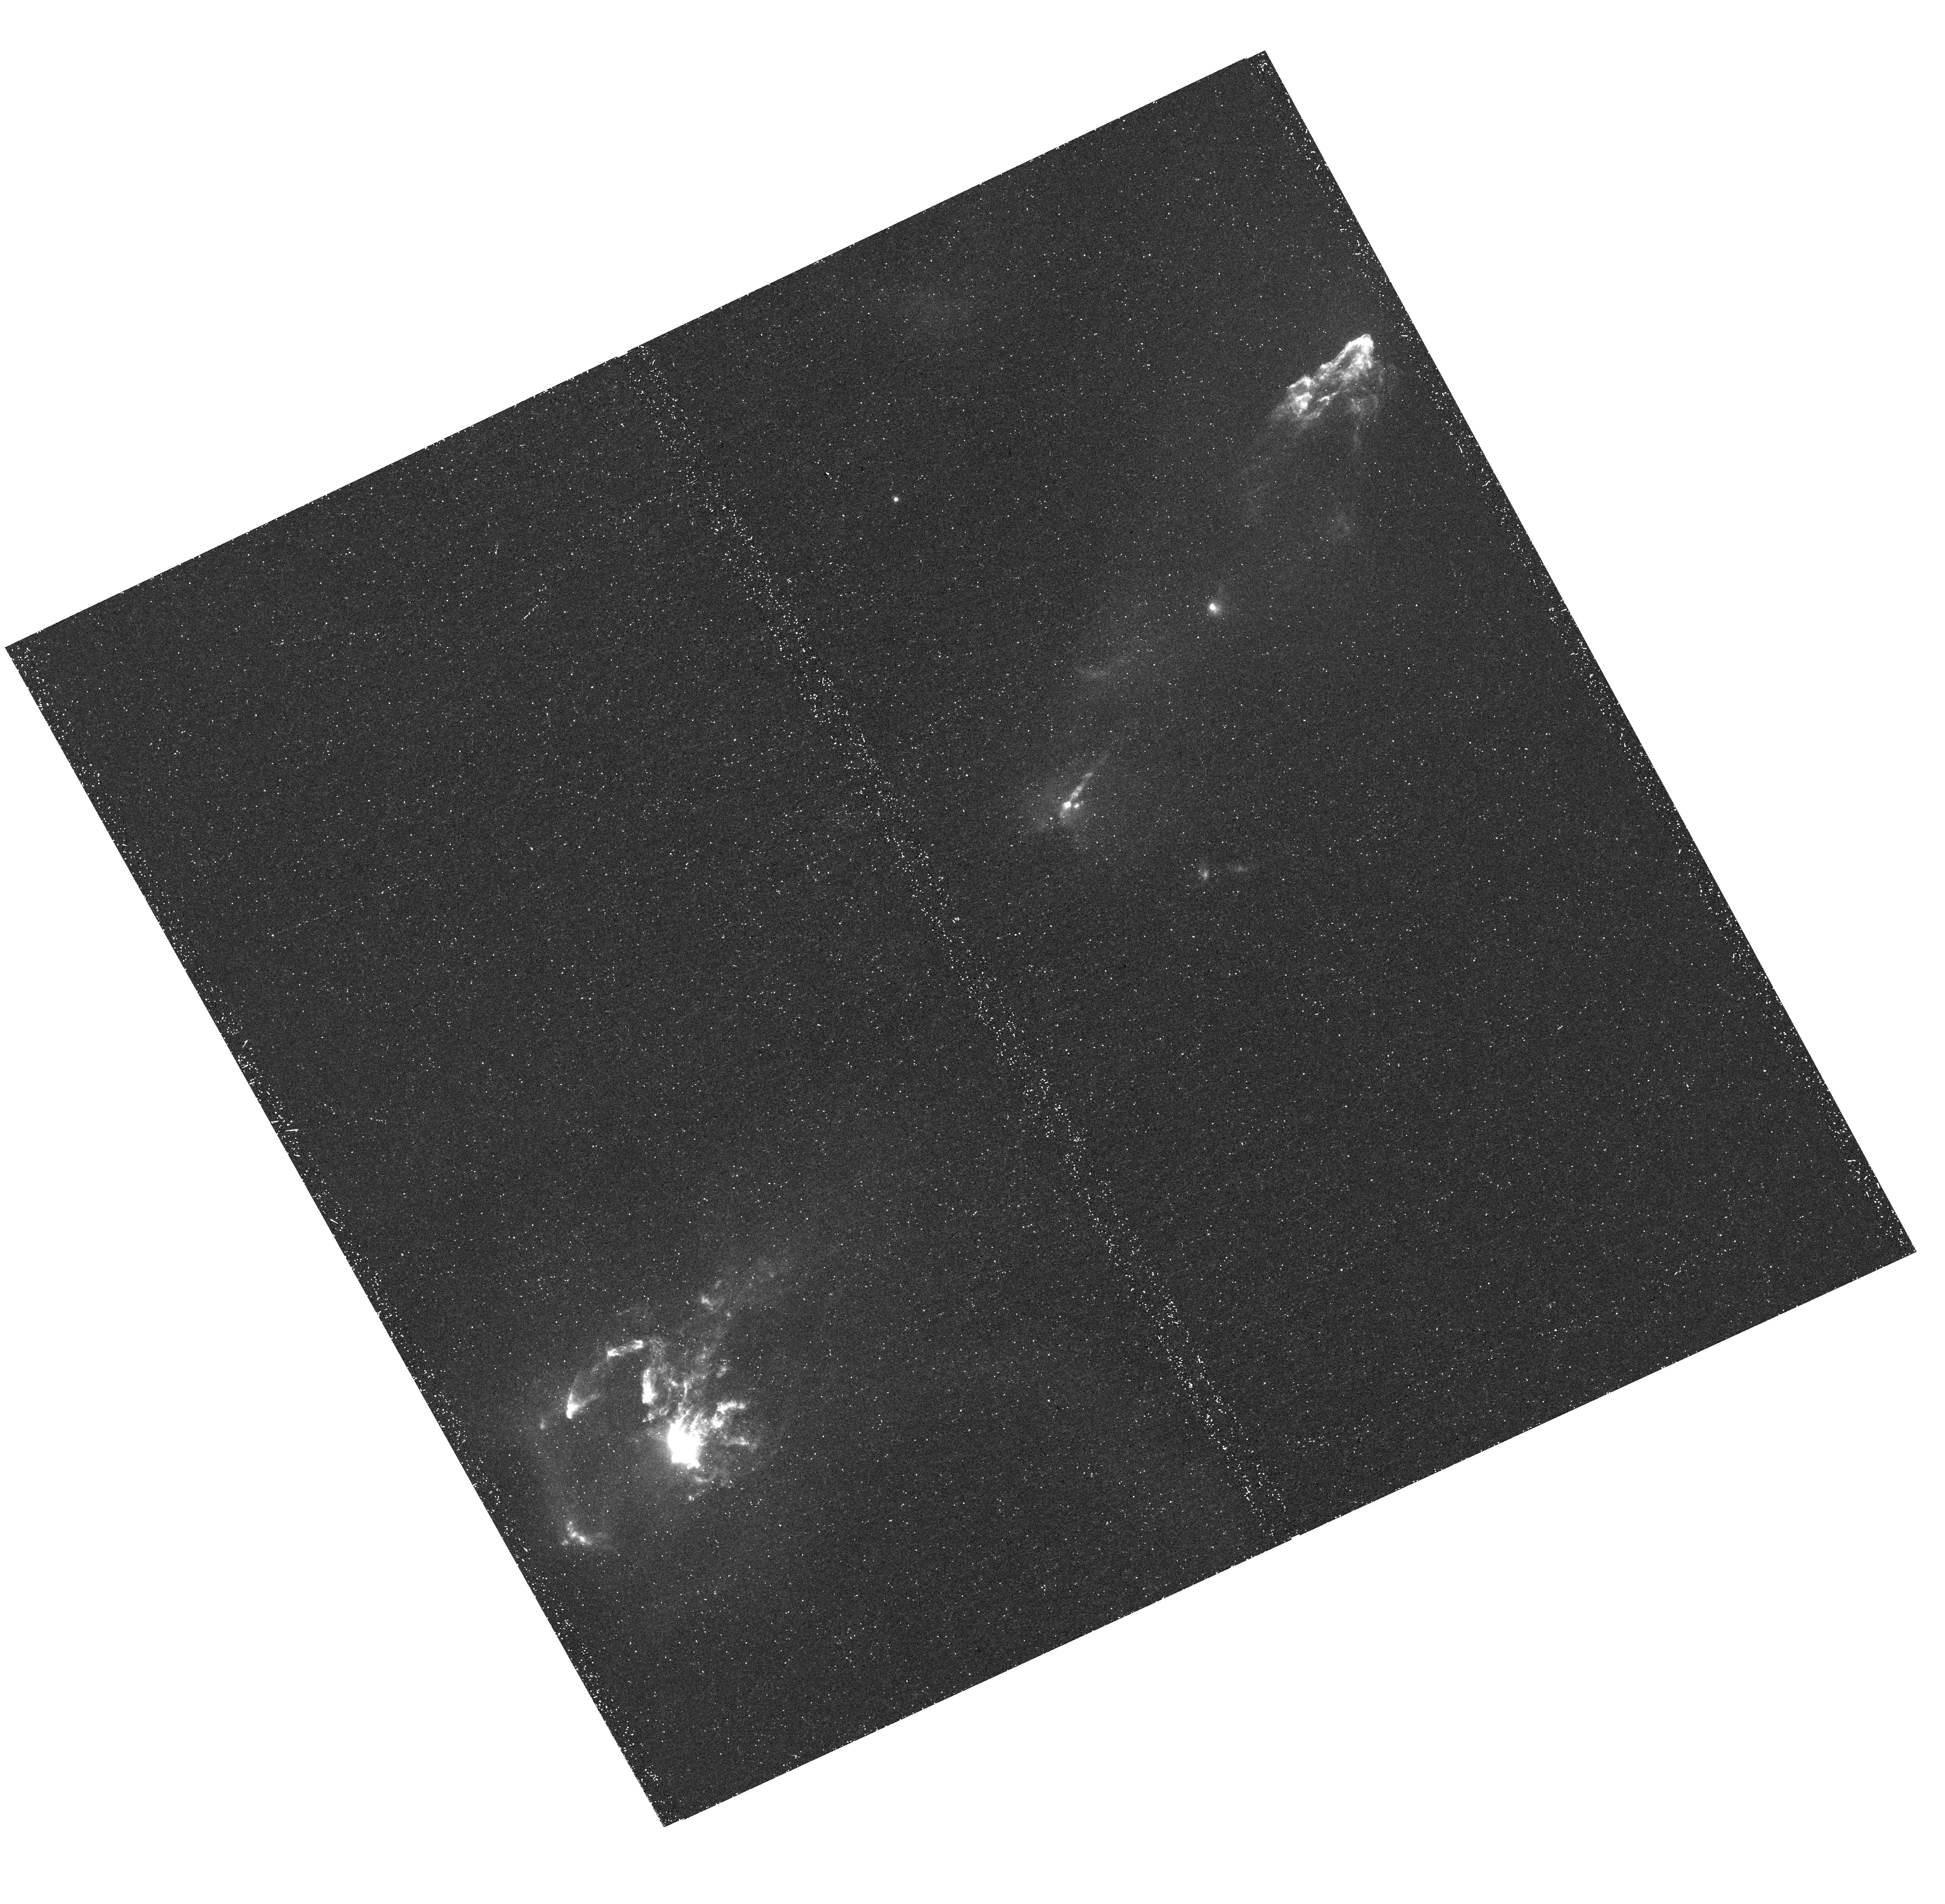
Target: HH1-2. Instrument: WFC3/UVIS. Filter: F631N. Exposure: 47 min. Observation ID: hst_13484_01_wfc3_uvis_f631n_ic9c01

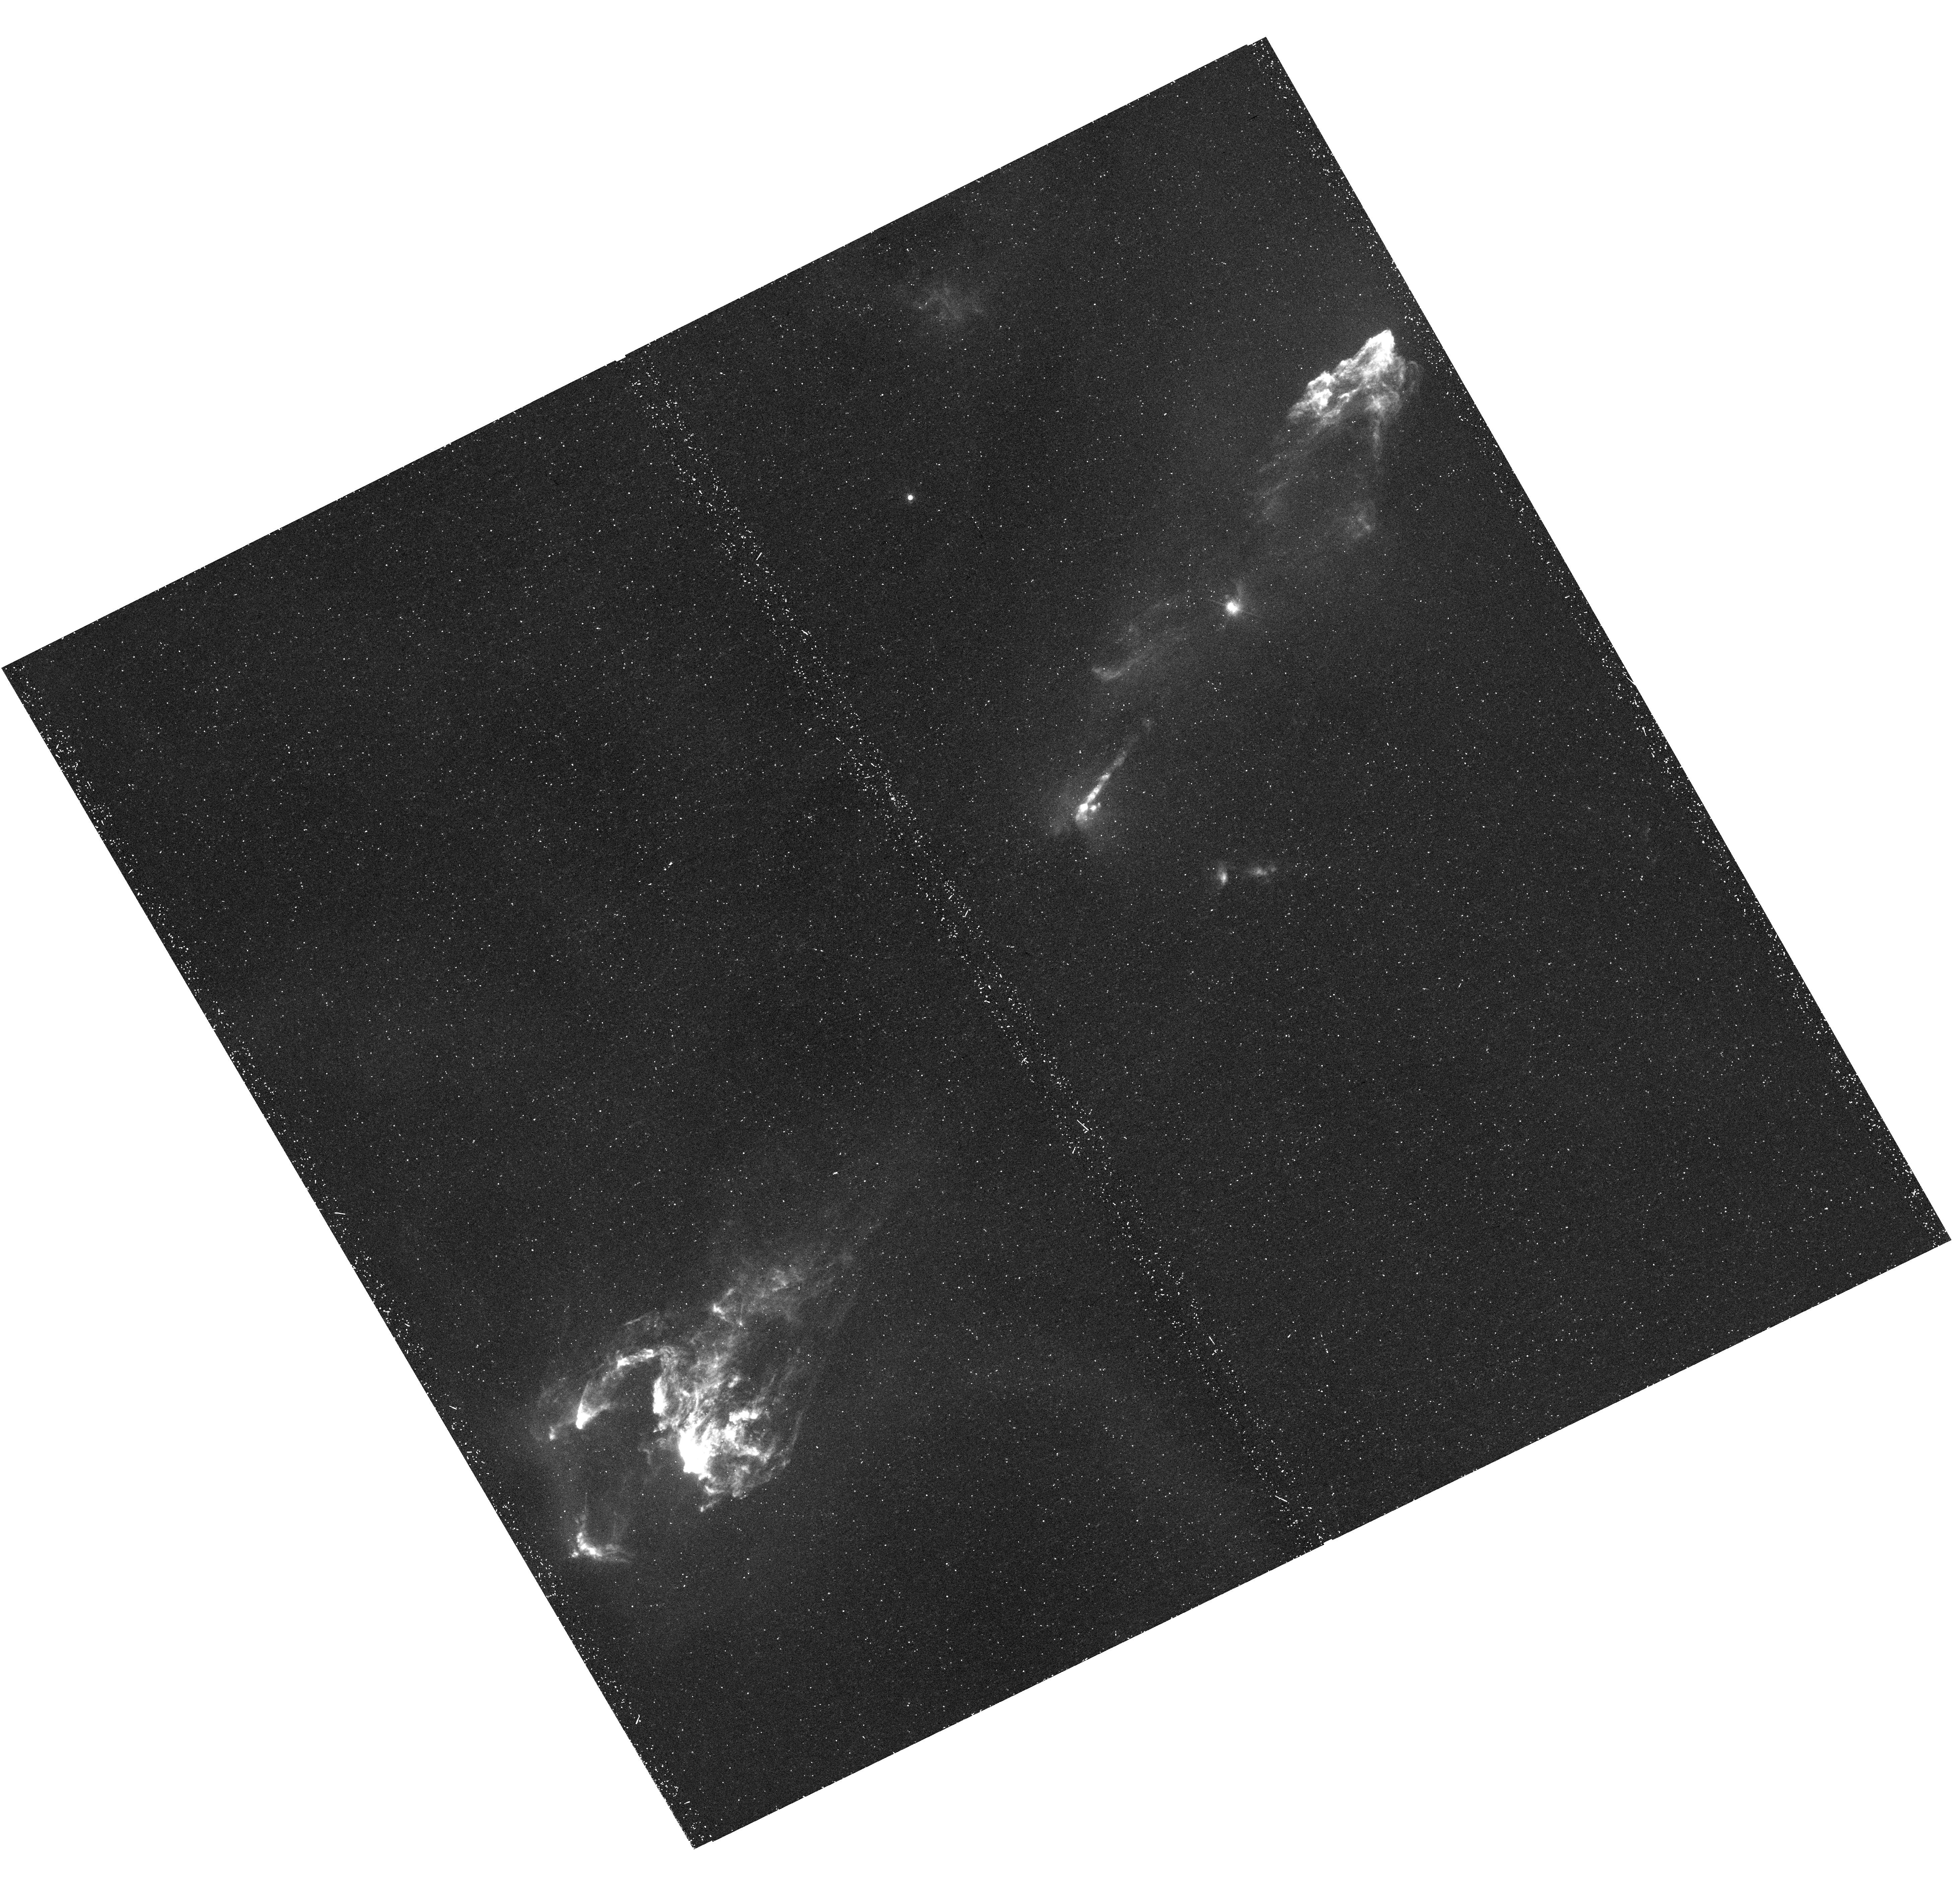
Target: HH1-2. Instrument: WFC3/UVIS. Filter: F673N. Exposure: 47 min. Observation ID: hst_13484_03_wfc3_uvis_f673n_ic9c03

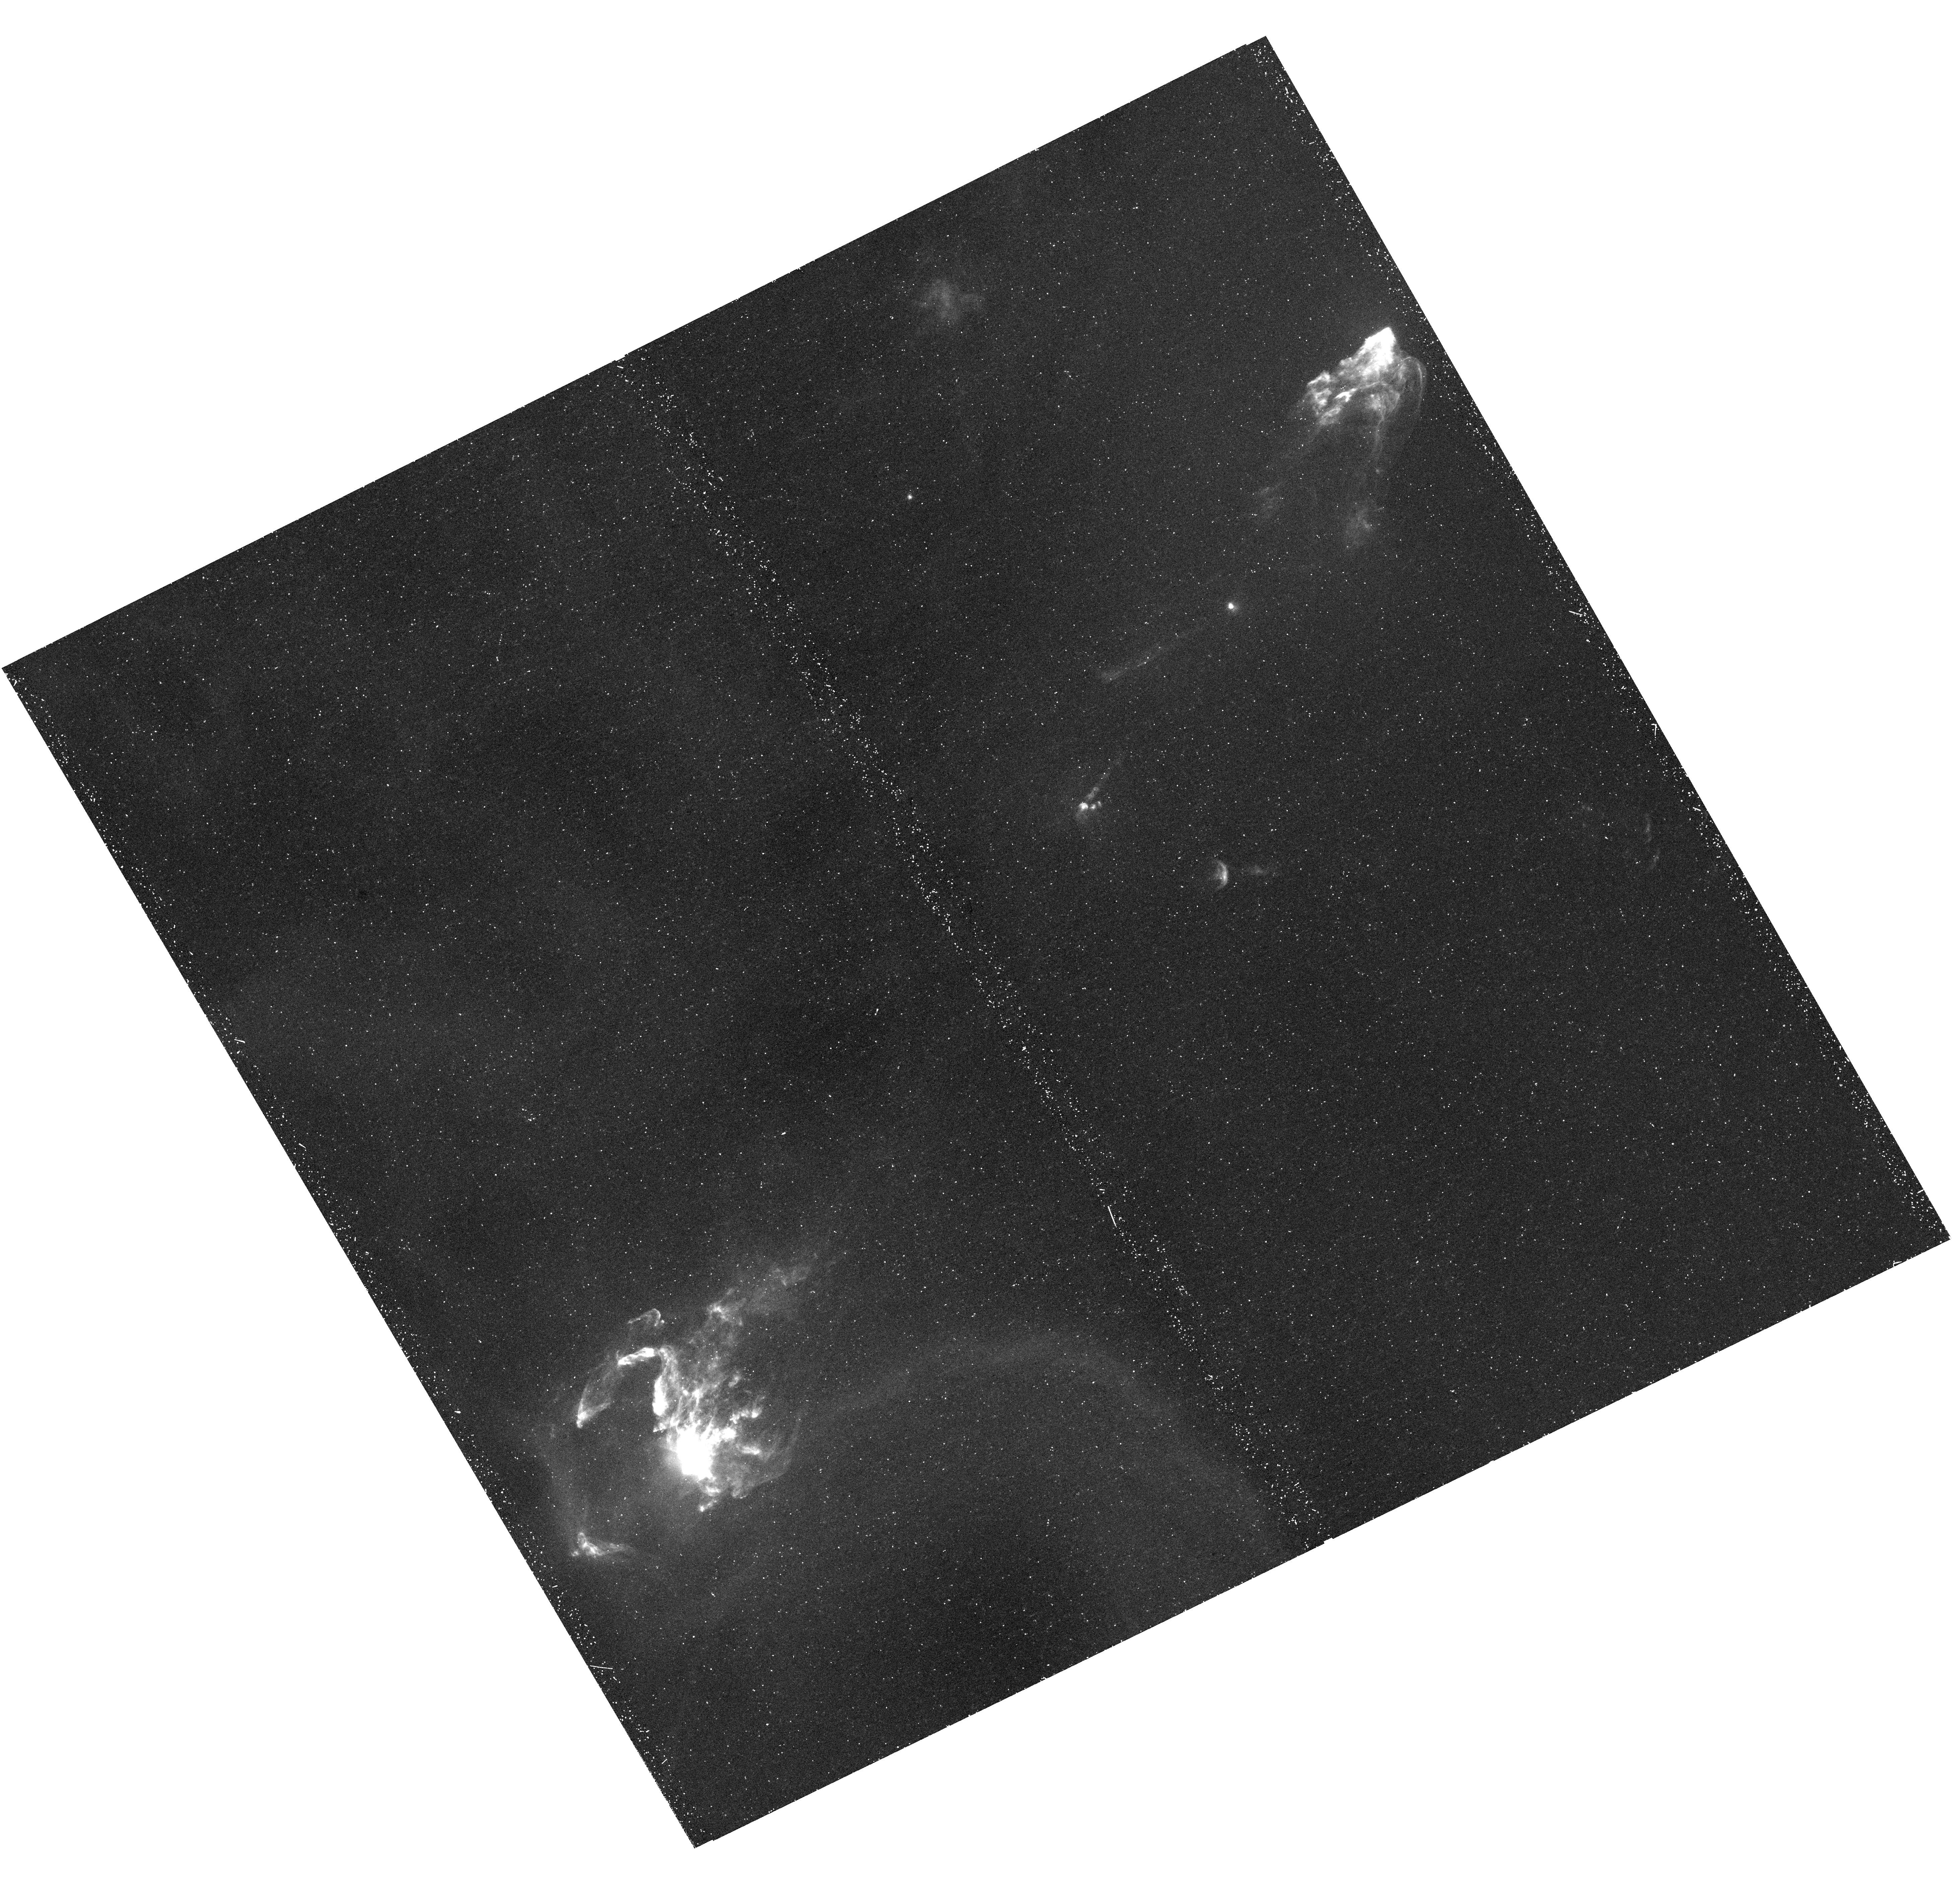
Target: HH1-2. Instrument: WFC3/UVIS. Filter: F656N. Exposure: 45 min. Observation ID: hst_13484_03_wfc3_uvis_f656n_ic9c03

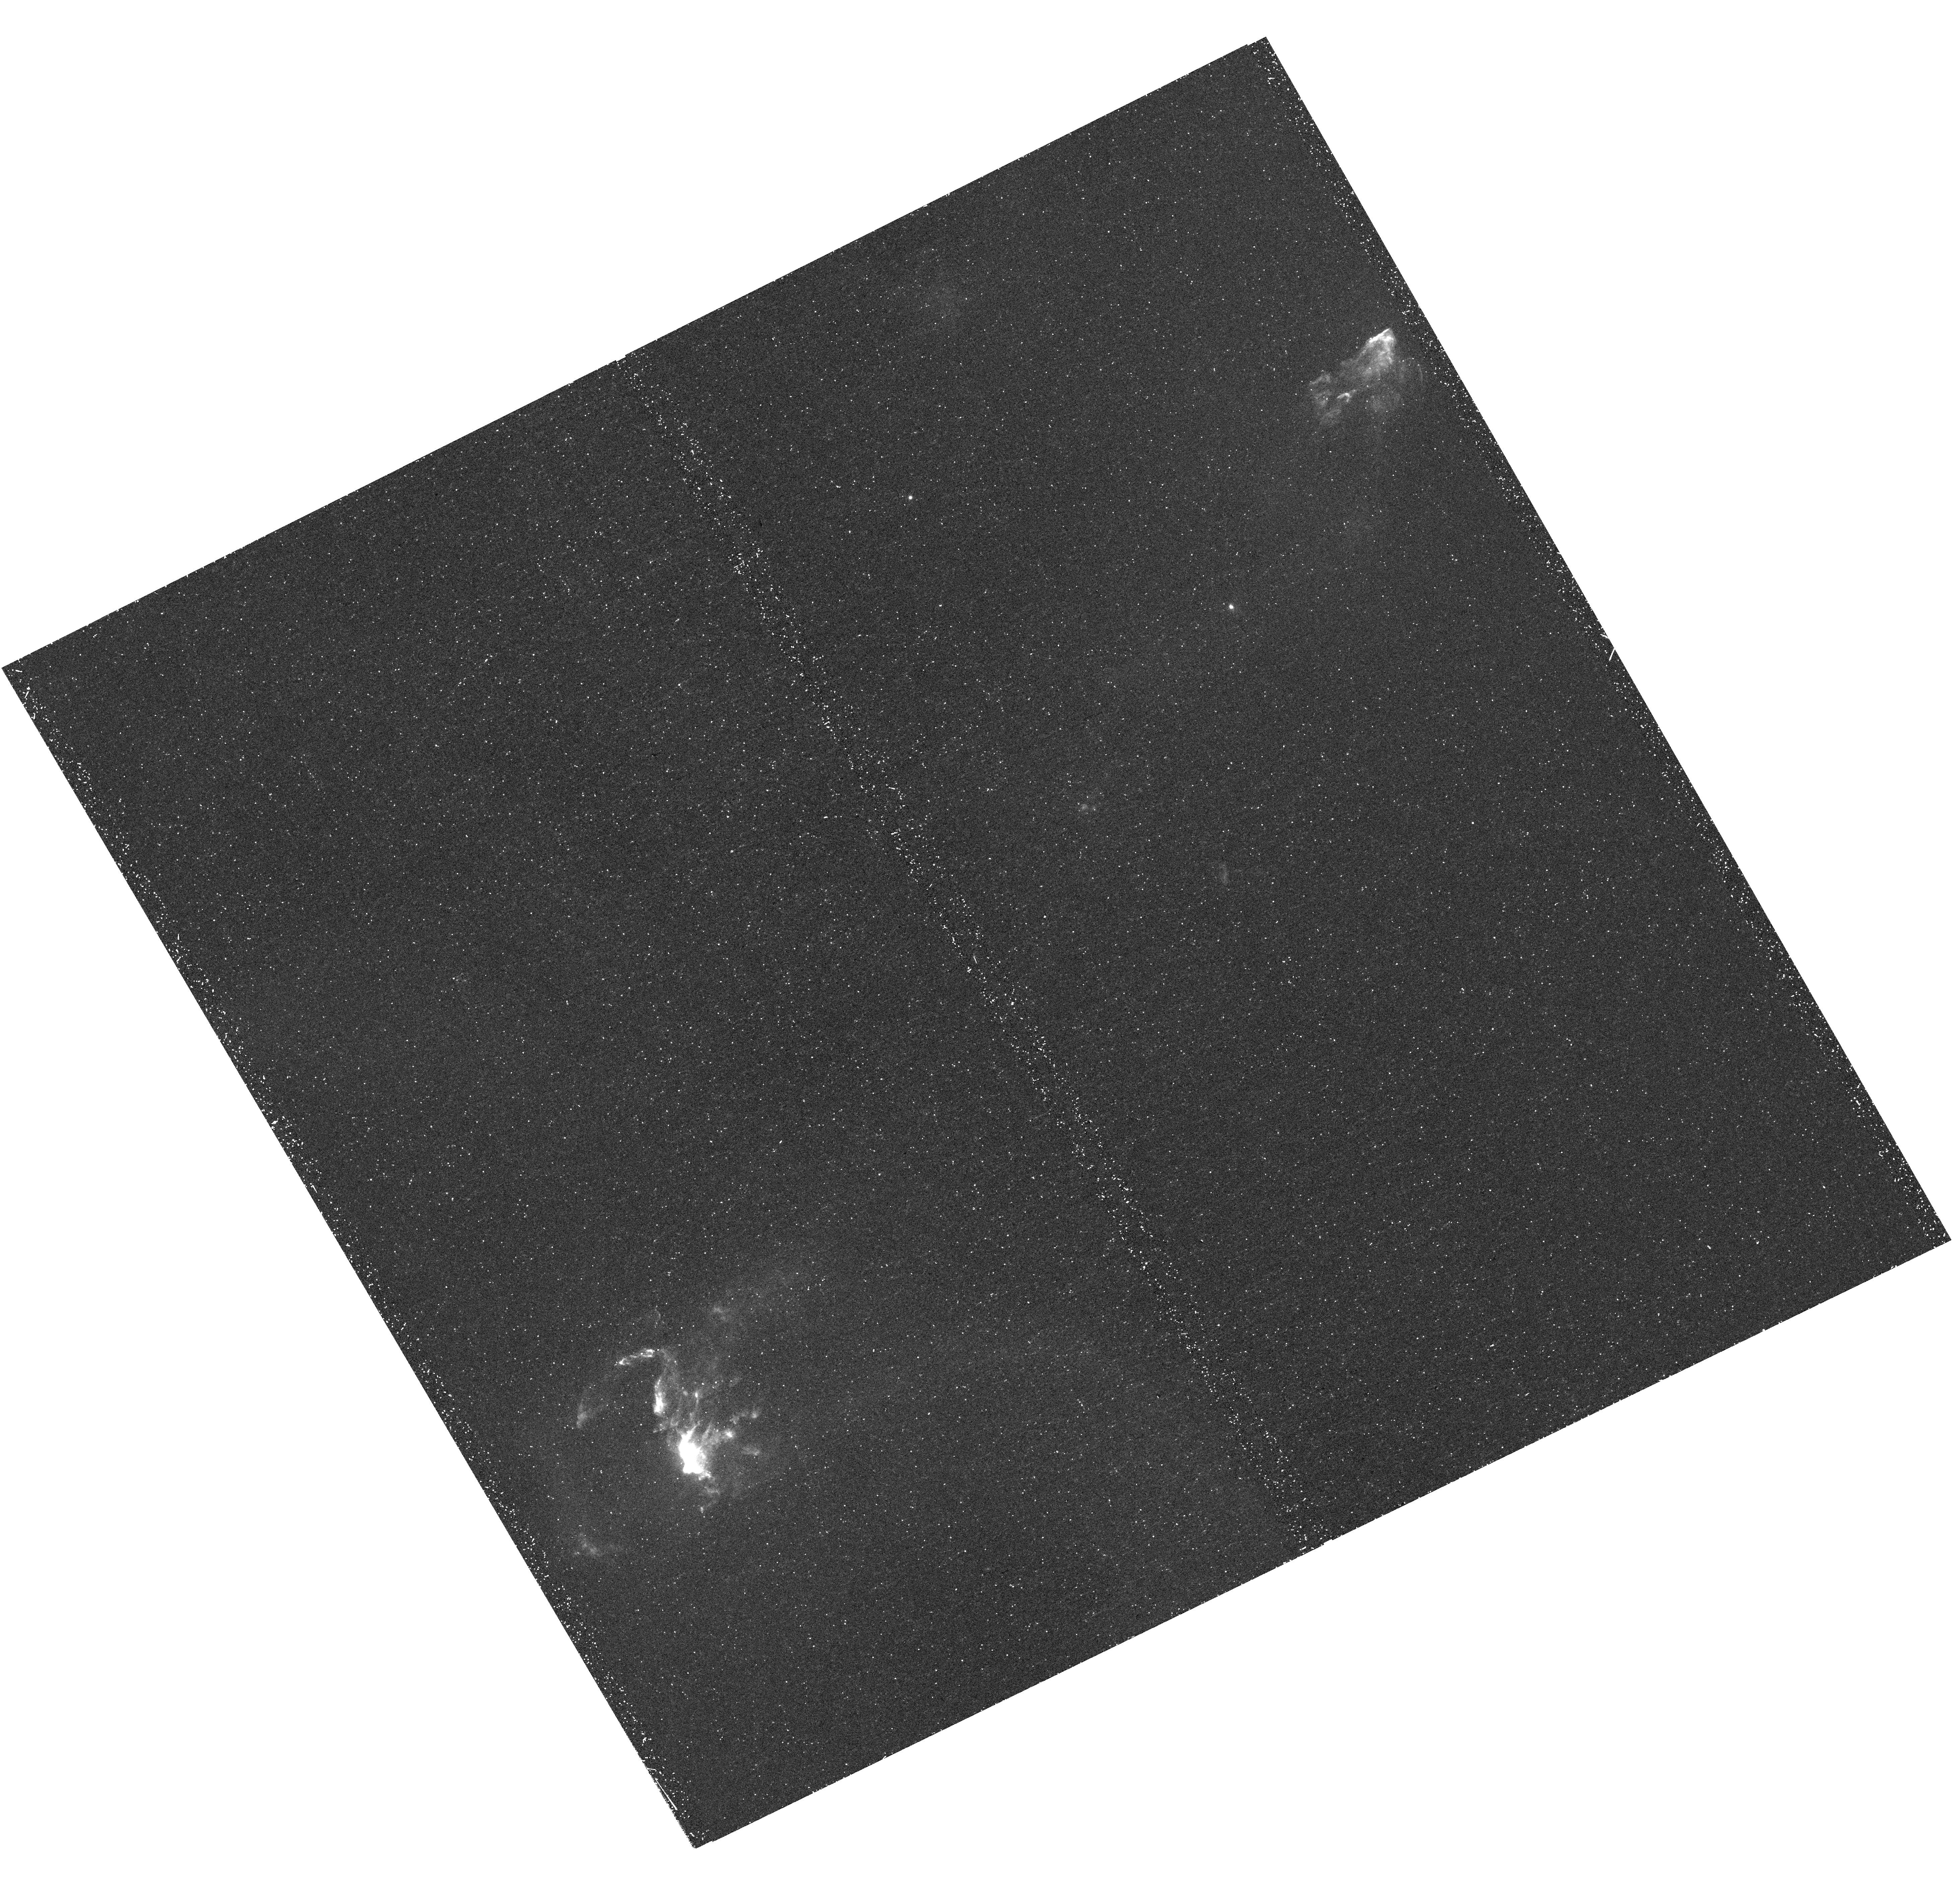
Target: HH1-2. Instrument: WFC3/UVIS. Filter: F487N. Exposure: 47 min. Observation ID: hst_13484_03_wfc3_uvis_f487n_ic9c03

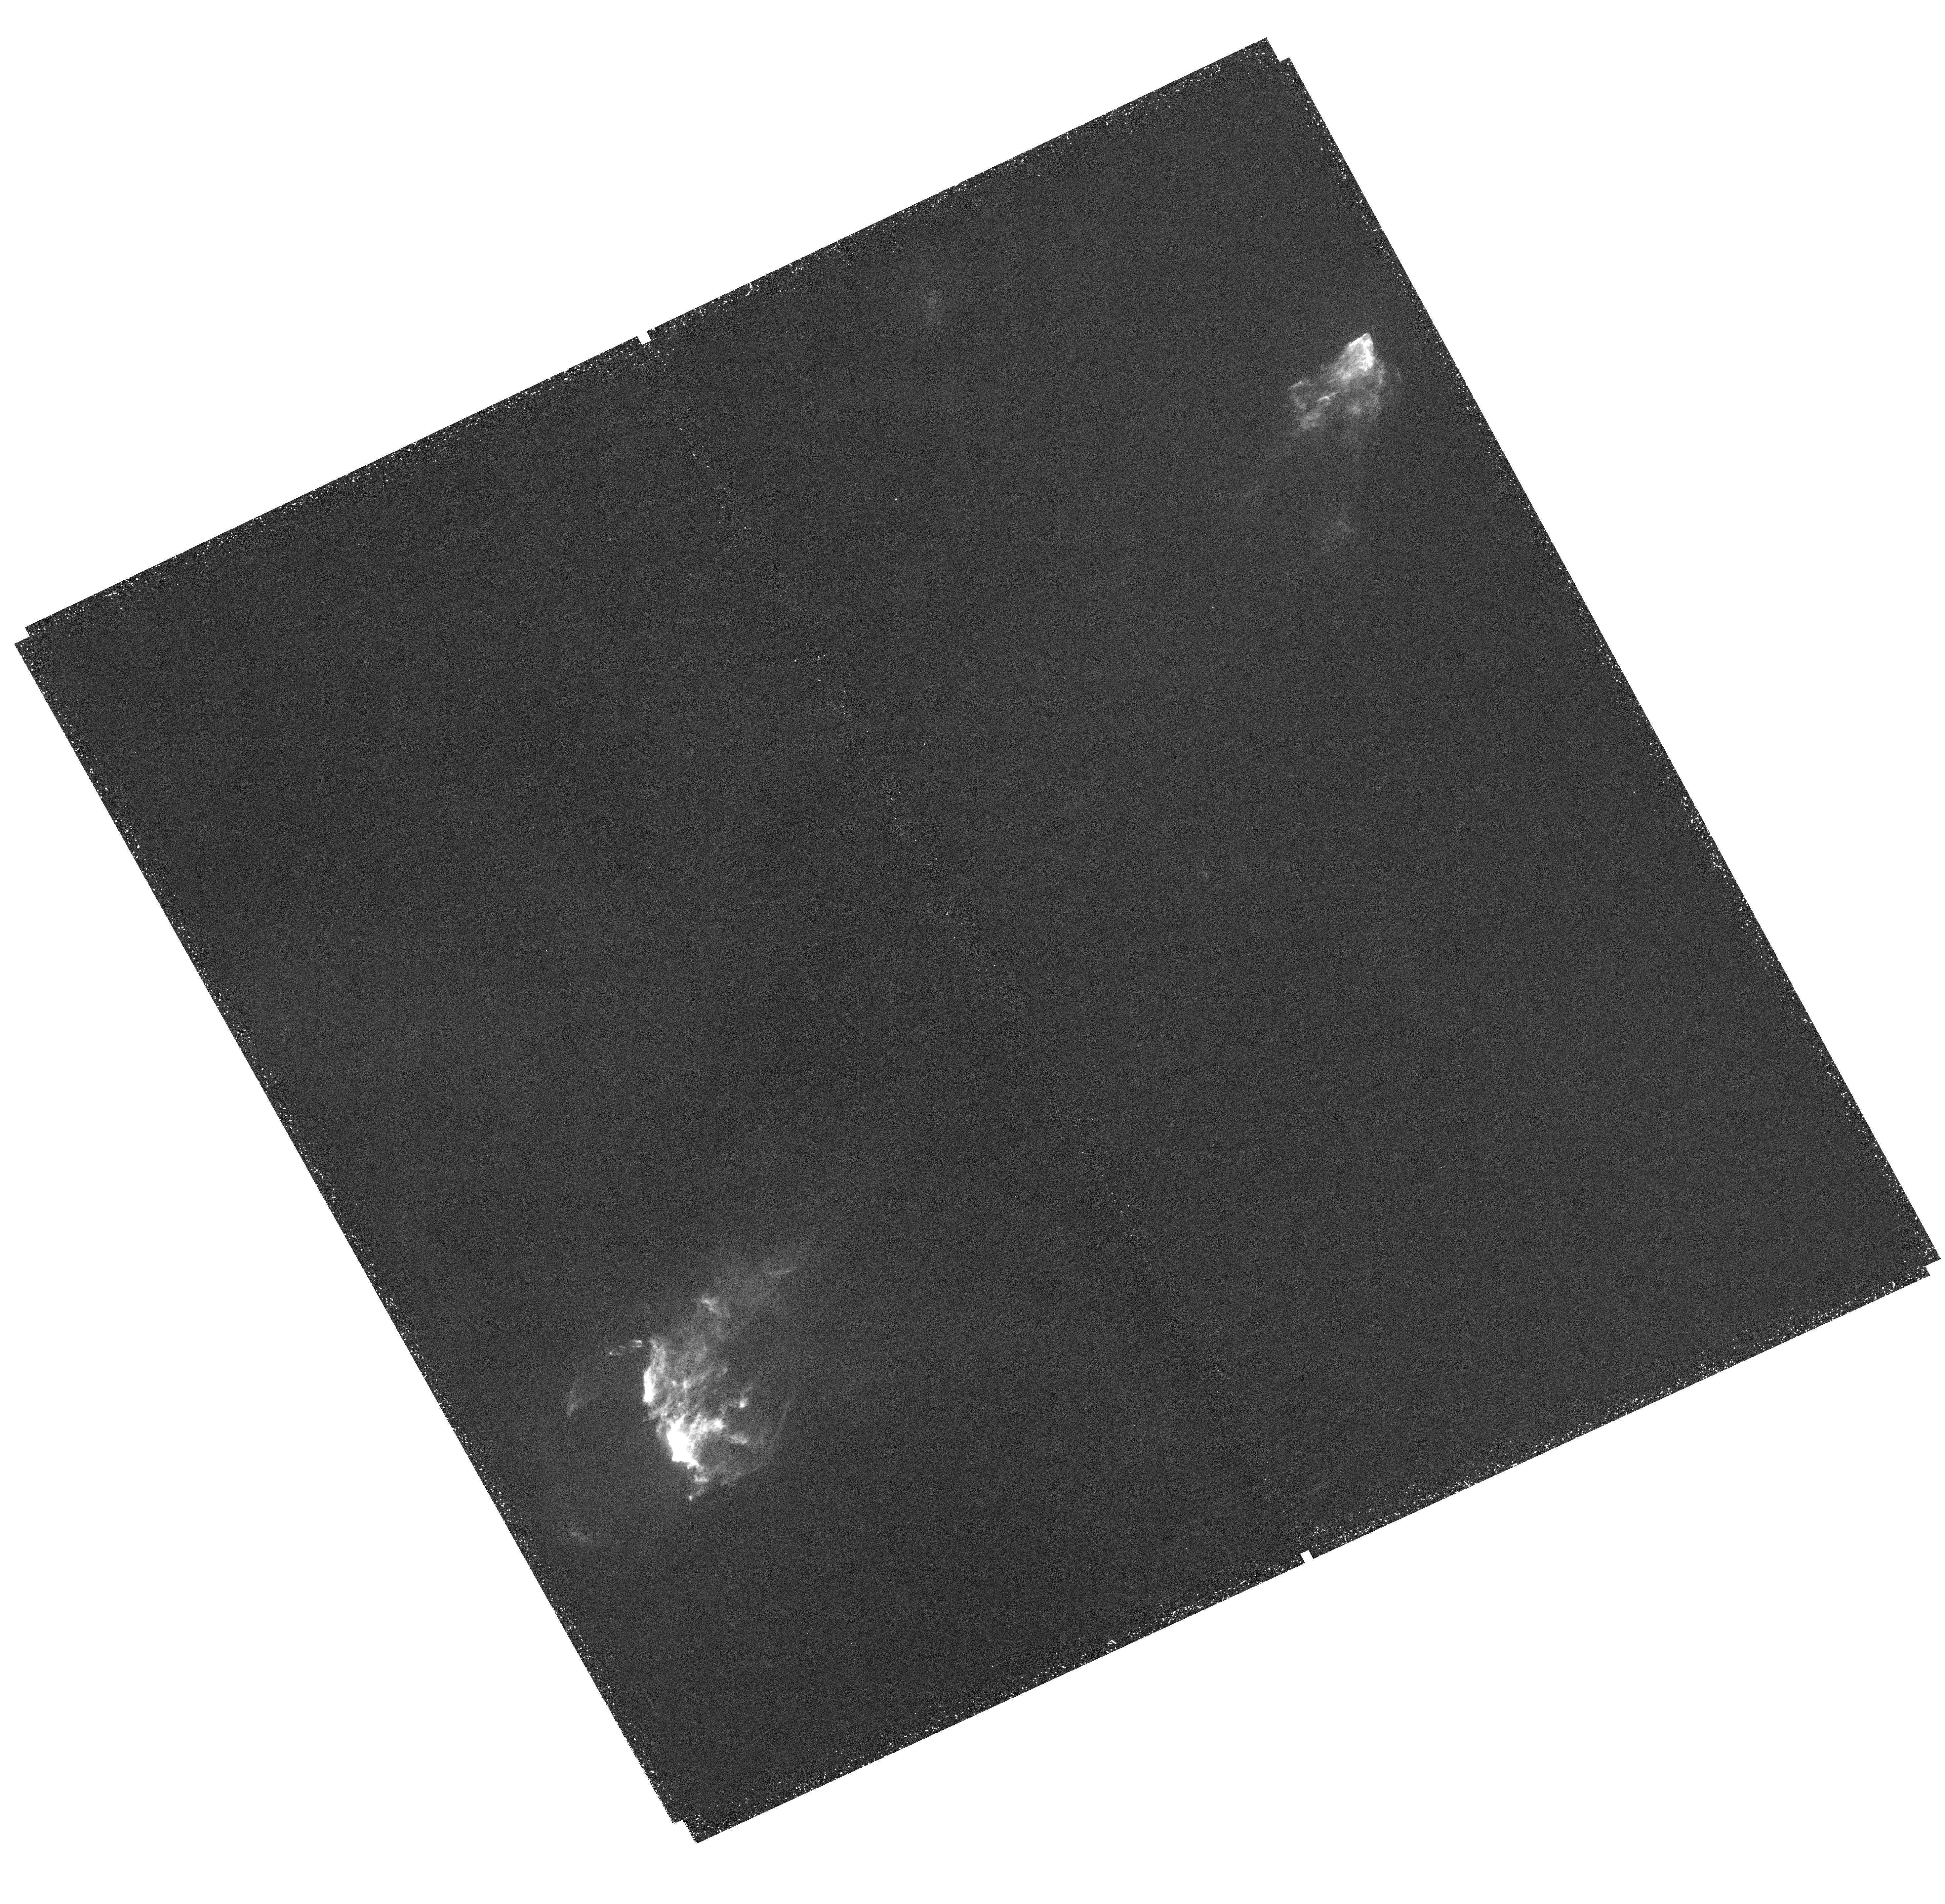
Target: HH1-2. Instrument: WFC3/UVIS. Filter: F373N. Exposure: 1.5 h. Observation ID: hst_13484_01_wfc3_uvis_f373n_ic9c01

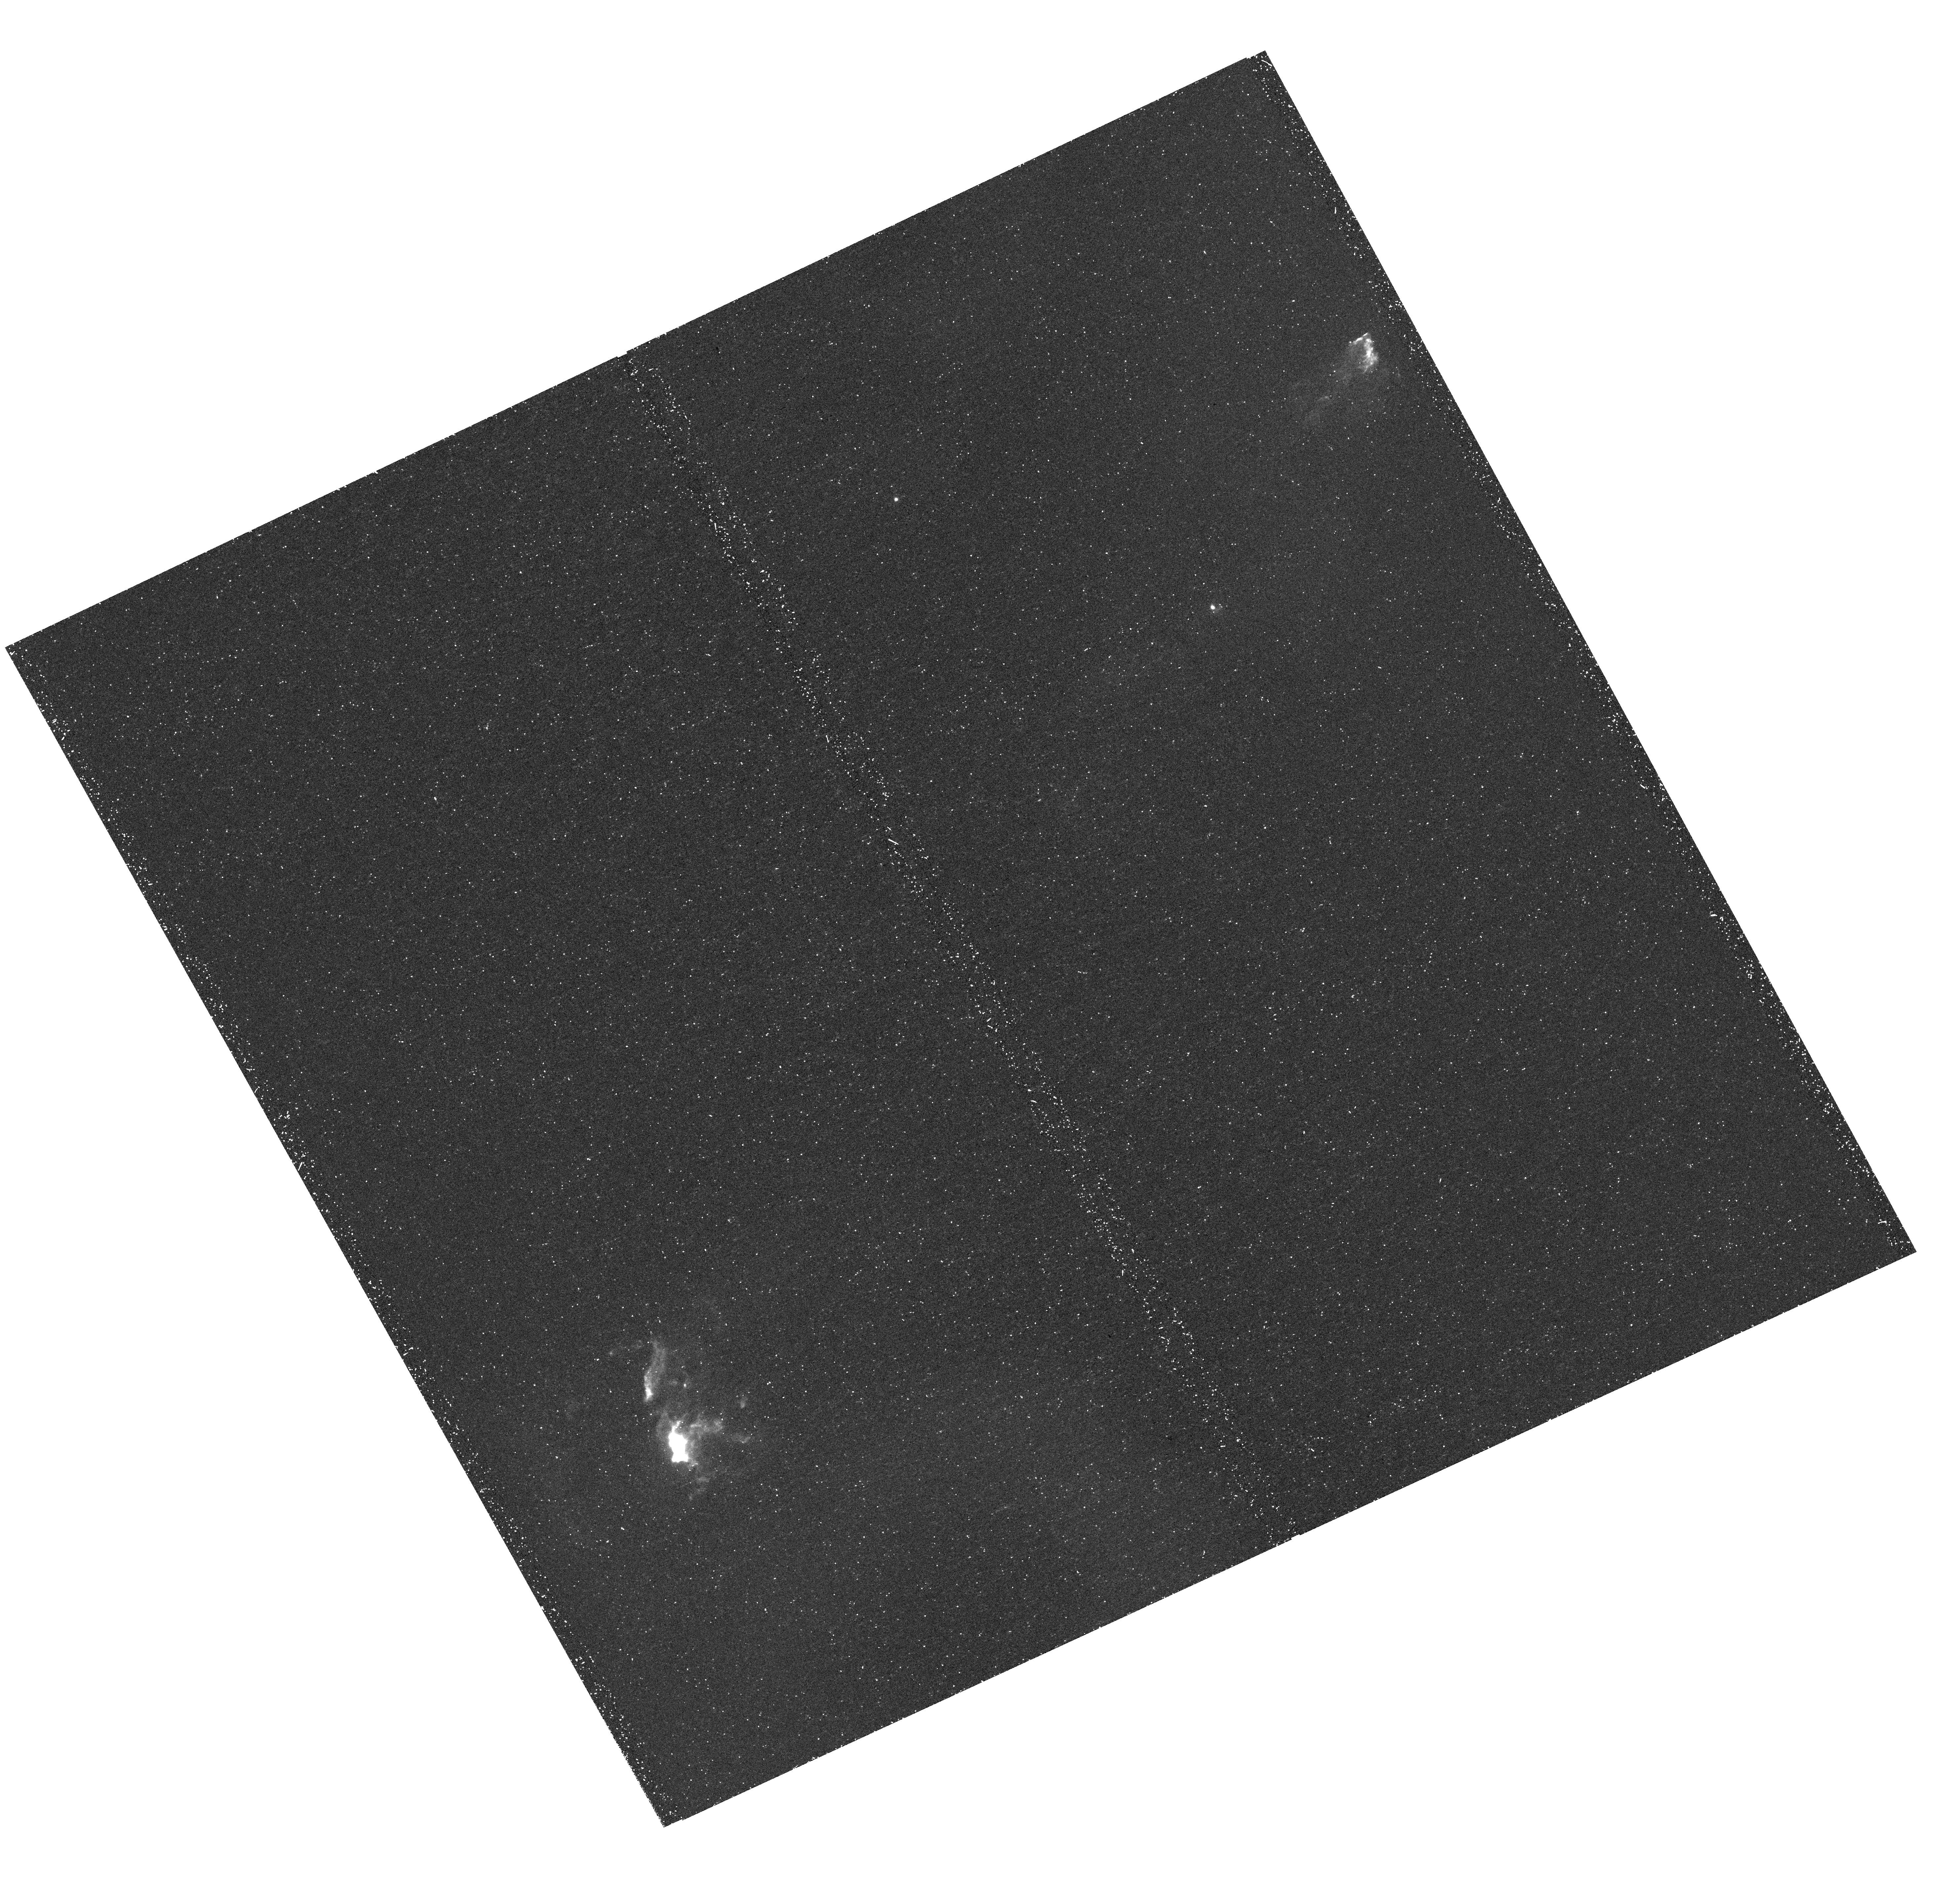
Target: HH1-2. Instrument: WFC3/UVIS. Filter: F502N. Exposure: 47 min. Observation ID: hst_13484_01_wfc3_uvis_f502n_ic9c01

Structure, Excitation, and Evolution of Shocks: A Multi- Wavelength Study of Herbig-Haro 1/2 (PI: Reipurth, Bo)

More than 1000 Herbig-Haro (HH) objects are known today. Among these, HH 1 and HH 2 are taking a special place because they remain the brightest known HH objects in the sky. As such, they have been studied at all wavelengths, from X-rays to the radio continuum, and with all observing techniques. Adding to this their fine bipolar morphology displaying two major bow shocks and a finely collimated jet, it is no surprise that HH 1 and 2 constitute the reference frame against which data on all other HH objects are compared. We propose to observe HH 1/2 with the following narrowband filters (in order of wavelength) offered by WFC3: [Ne IV] 2425, Mg II 2795+2802, [O II] 3726+28, H-beta 4861, [O III] 5007, [O I] 6300, H-alpha 6563, [S II] 6717, and [S II] 6731. These lines probe different shock velocities and physical parameters, hence the analysis of the resulting images allow us to explore a number of scientific questions related to the physical conditions in the shocks, their structure and their kinematics. We have at our disposal the sophisticated adaptive grid code "yguazu'' in which the gasdynamic equations are integrated together with a many-species ionization network. This allows us to compute both 2D and full 3D models of HH flows from which we can directly obtain predictions of emission maps in all of the above transitions, aiding the interpretation of the line ratio maps. The resulting study will provide a major step forward in our understanding of the shock physics of outflows from young stars. Note: We have received permission to change the three quad filters ([Ne IV] 2425, [S II] 6717, [S II] 6731) and instead add 1 orbit to MgII and 1 orbit to [OII] to improve S/N.